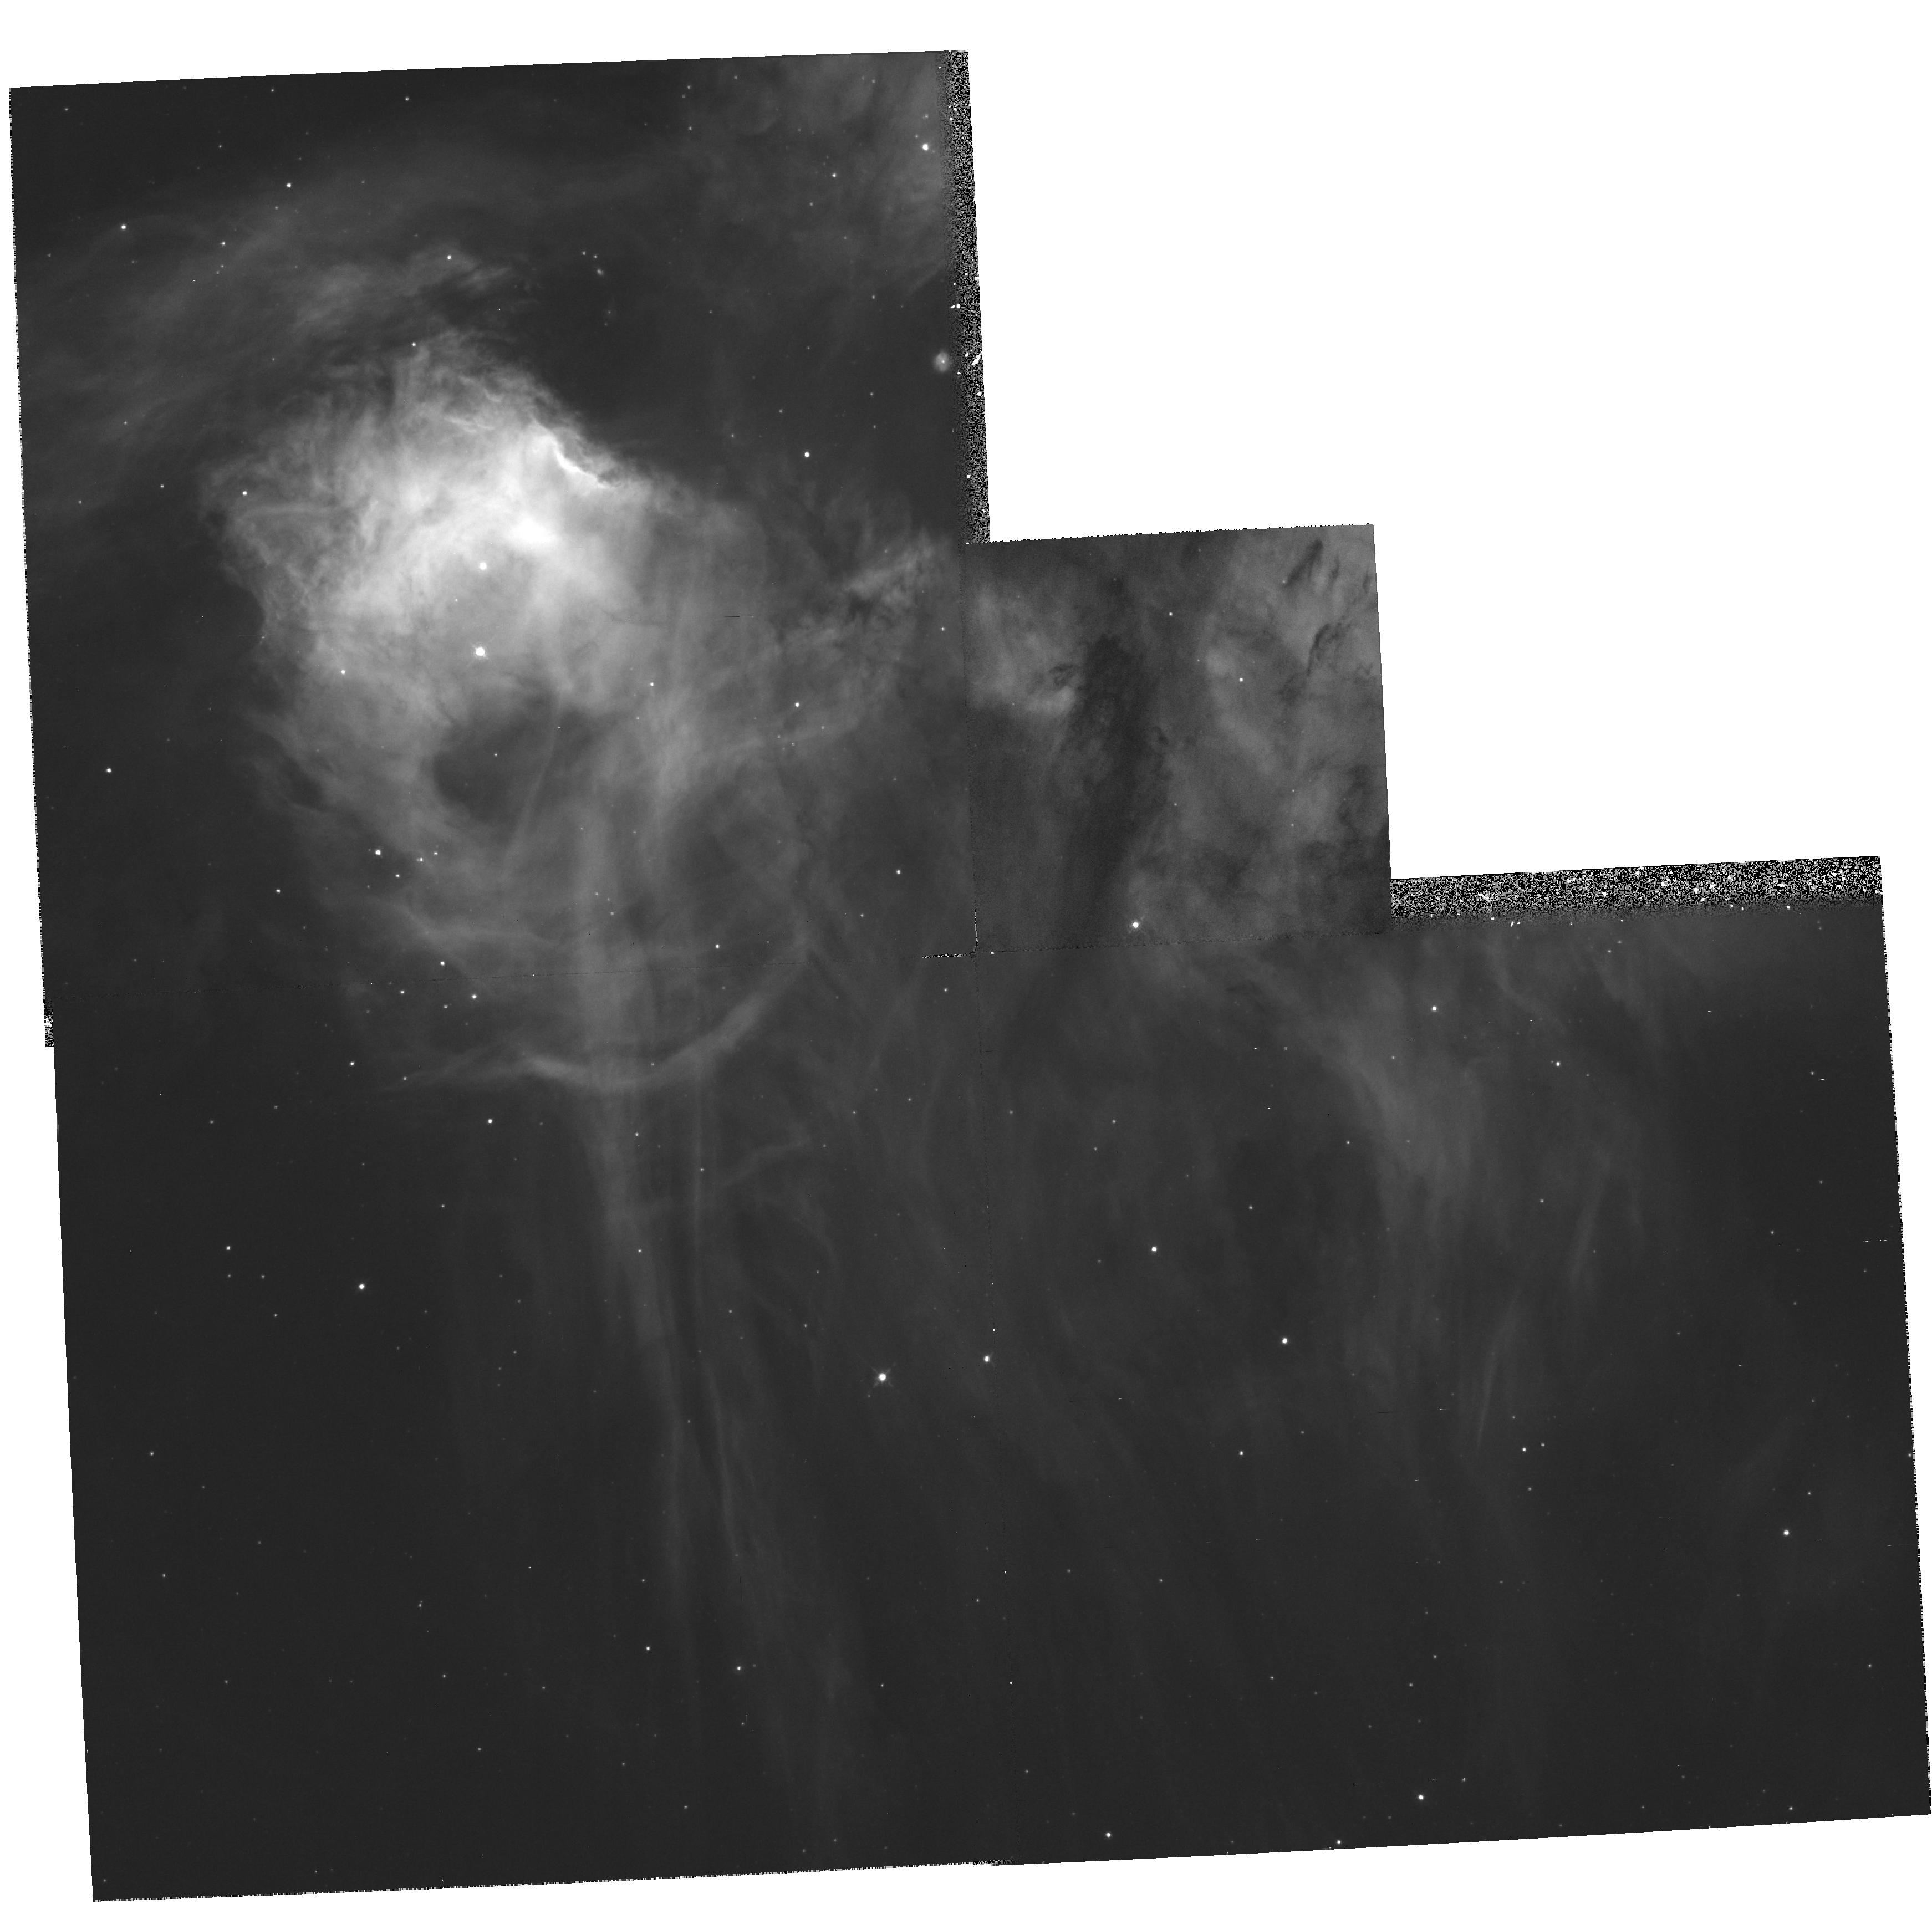
Target: LMC-N44C-NEB. Instrument: WFPC2/PC. Filter: F656N. Exposure: 35 min. Observation ID: hst_6623_b3_wfpc2_pc_f656n_u3iqb3

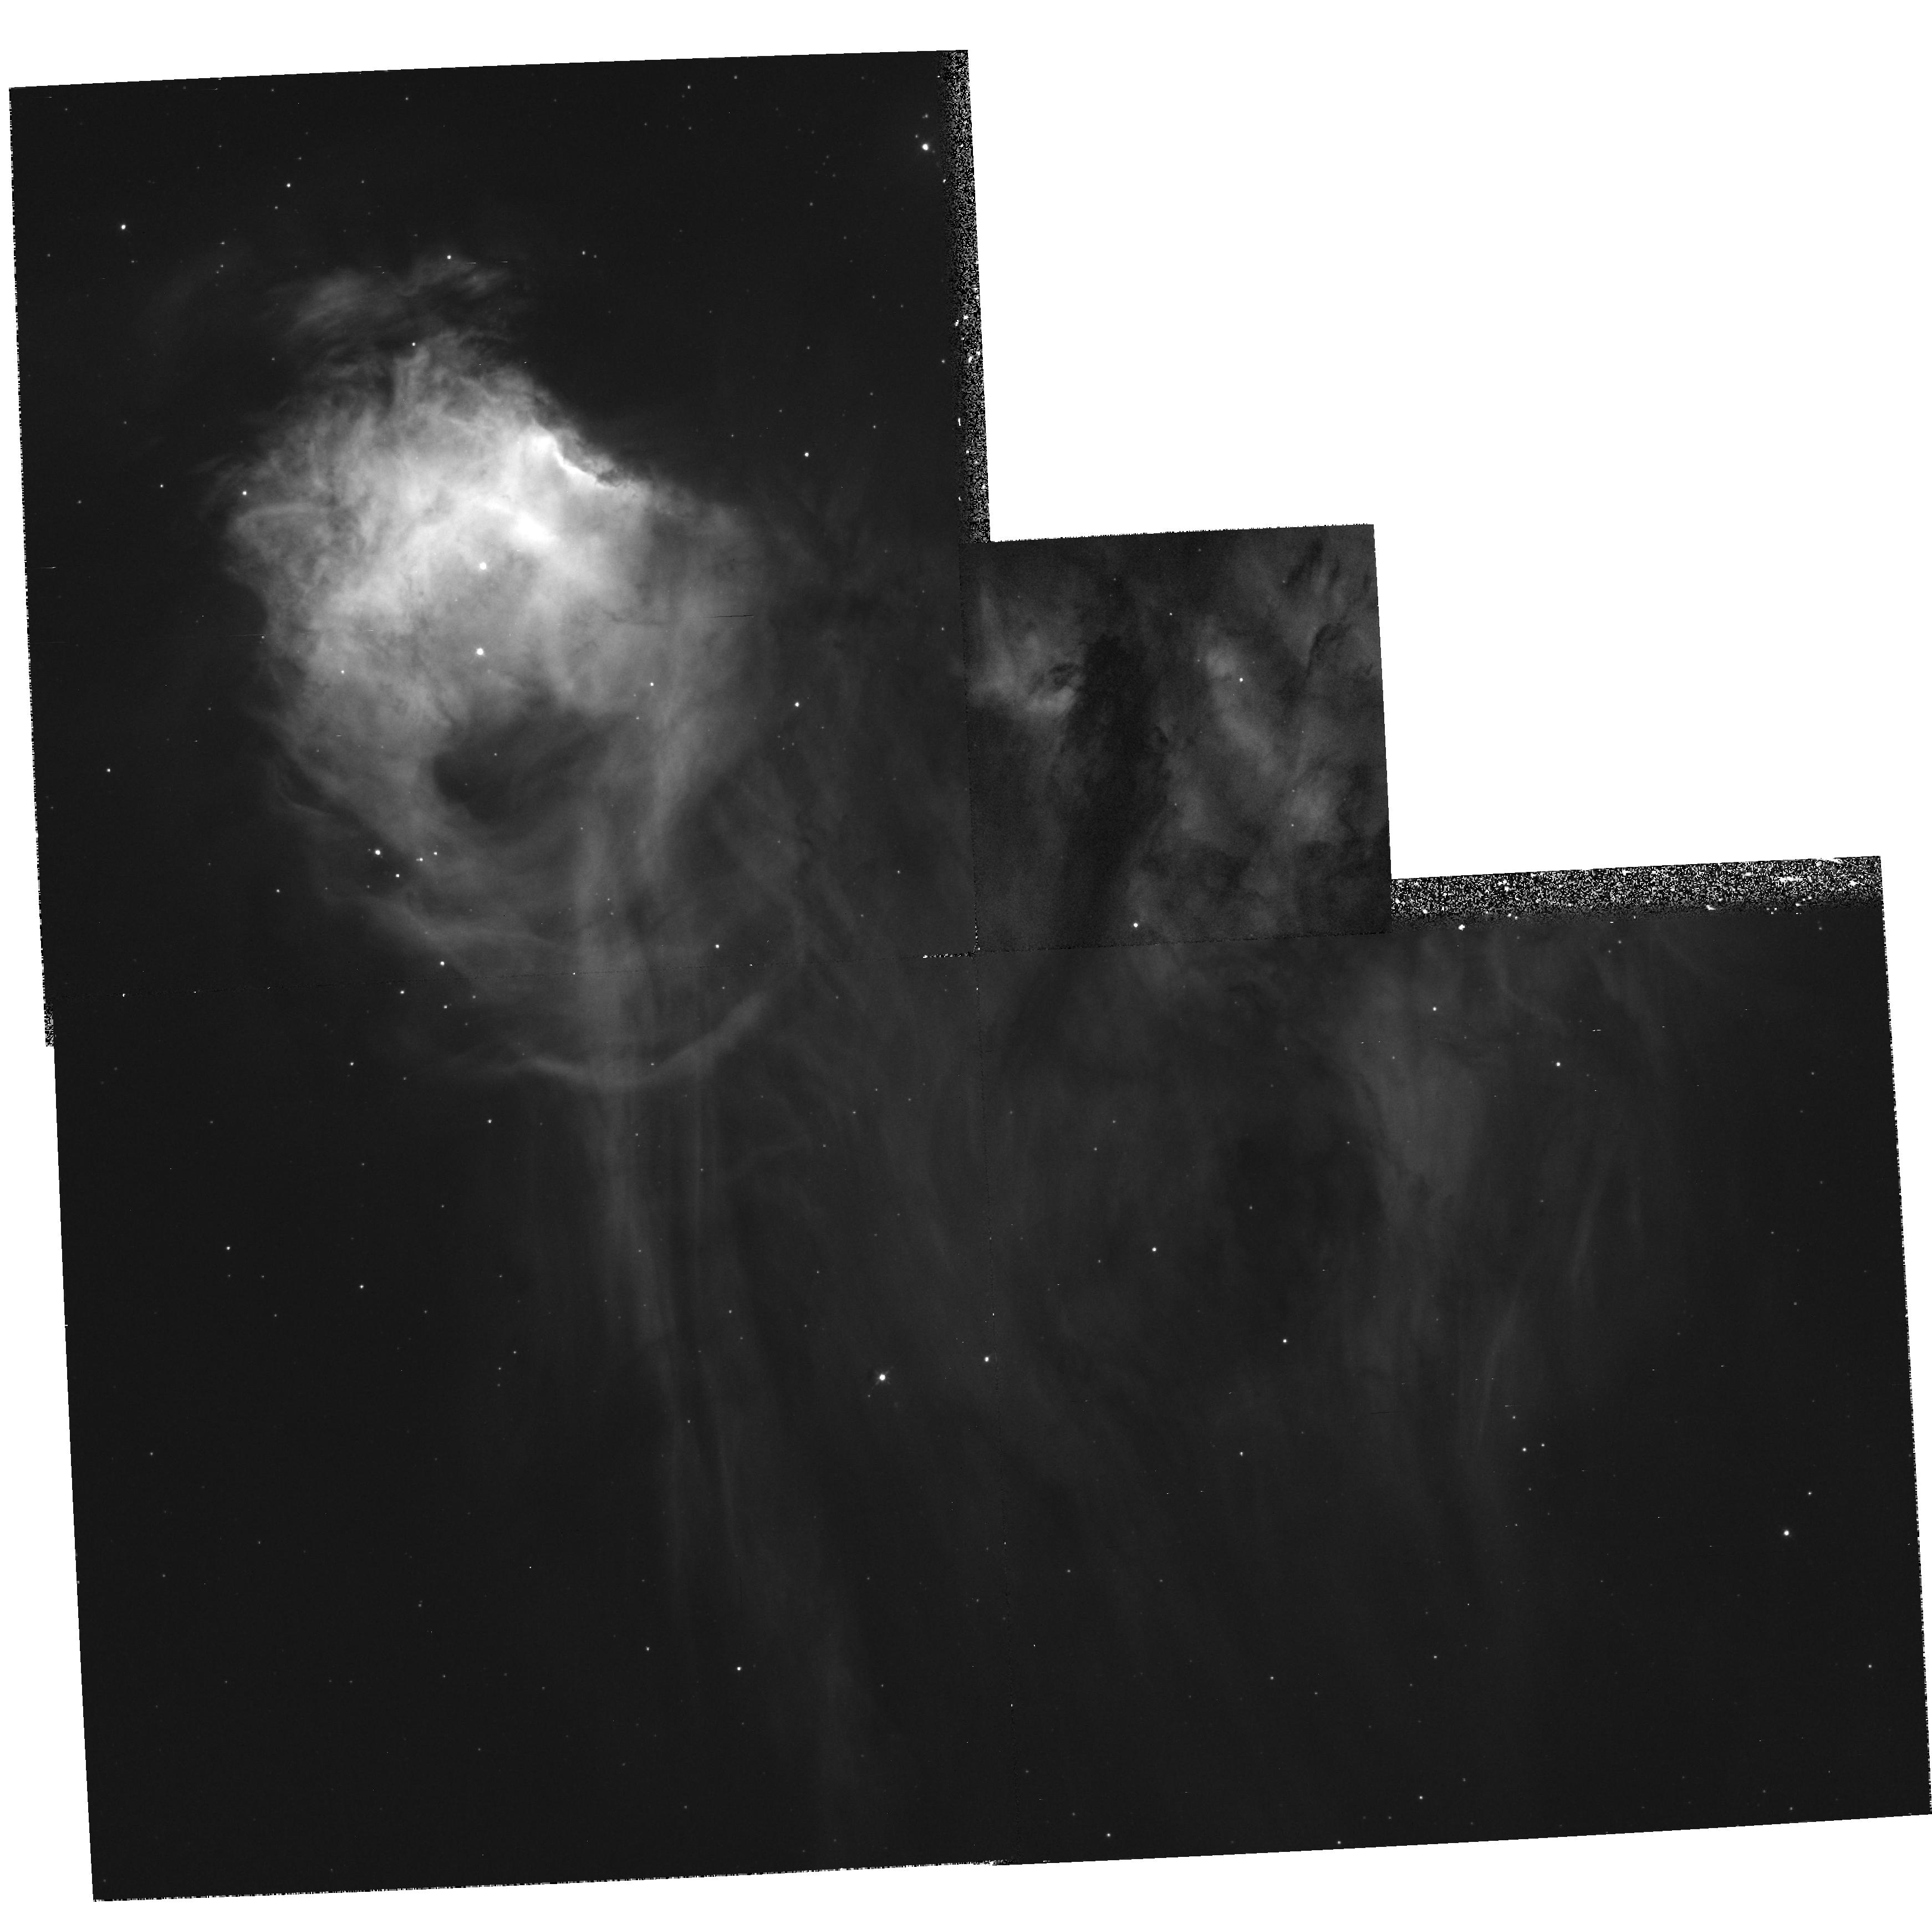
Target: LMC-N44C-NEB. Instrument: WFPC2/PC. Filter: F502N. Exposure: 35 min. Observation ID: hst_6623_b3_wfpc2_pc_f502n_u3iqb3

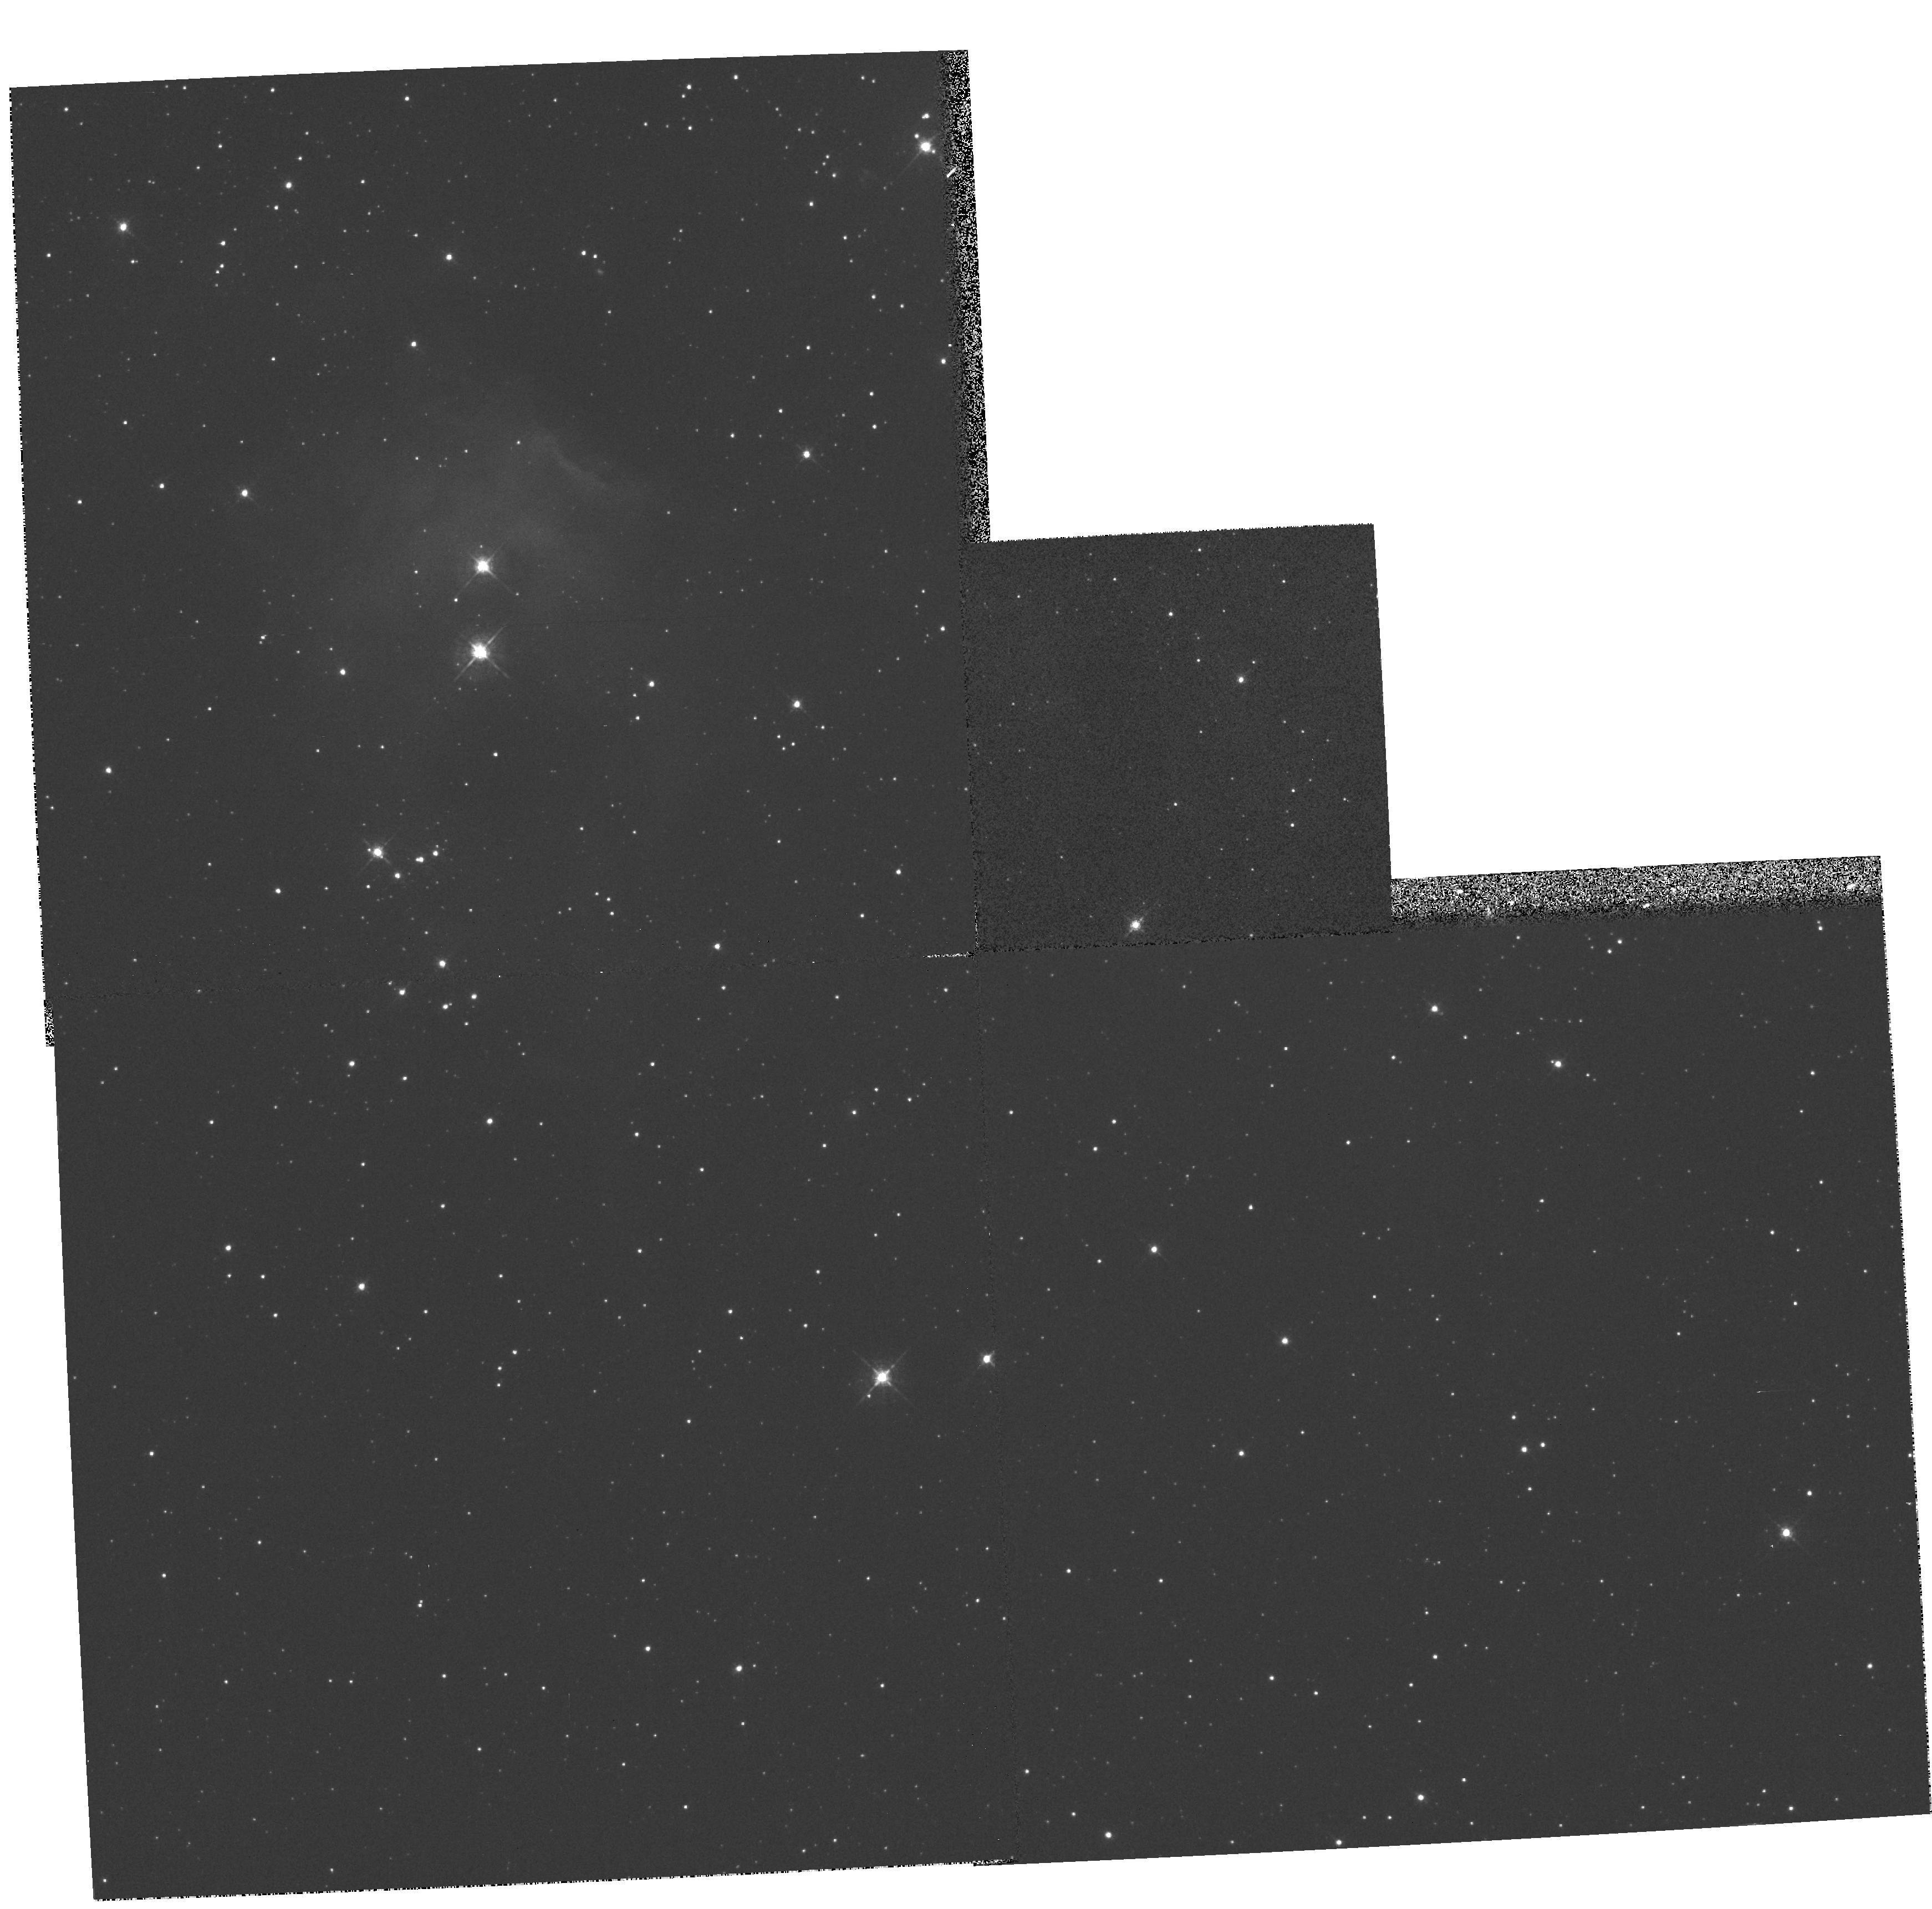
Target: LMC-N44C-NEB. Instrument: WFPC2/PC. Filter: F547M. Exposure: 3 min. Observation ID: hst_6623_b3_wfpc2_pc_f547m_u3iqb3

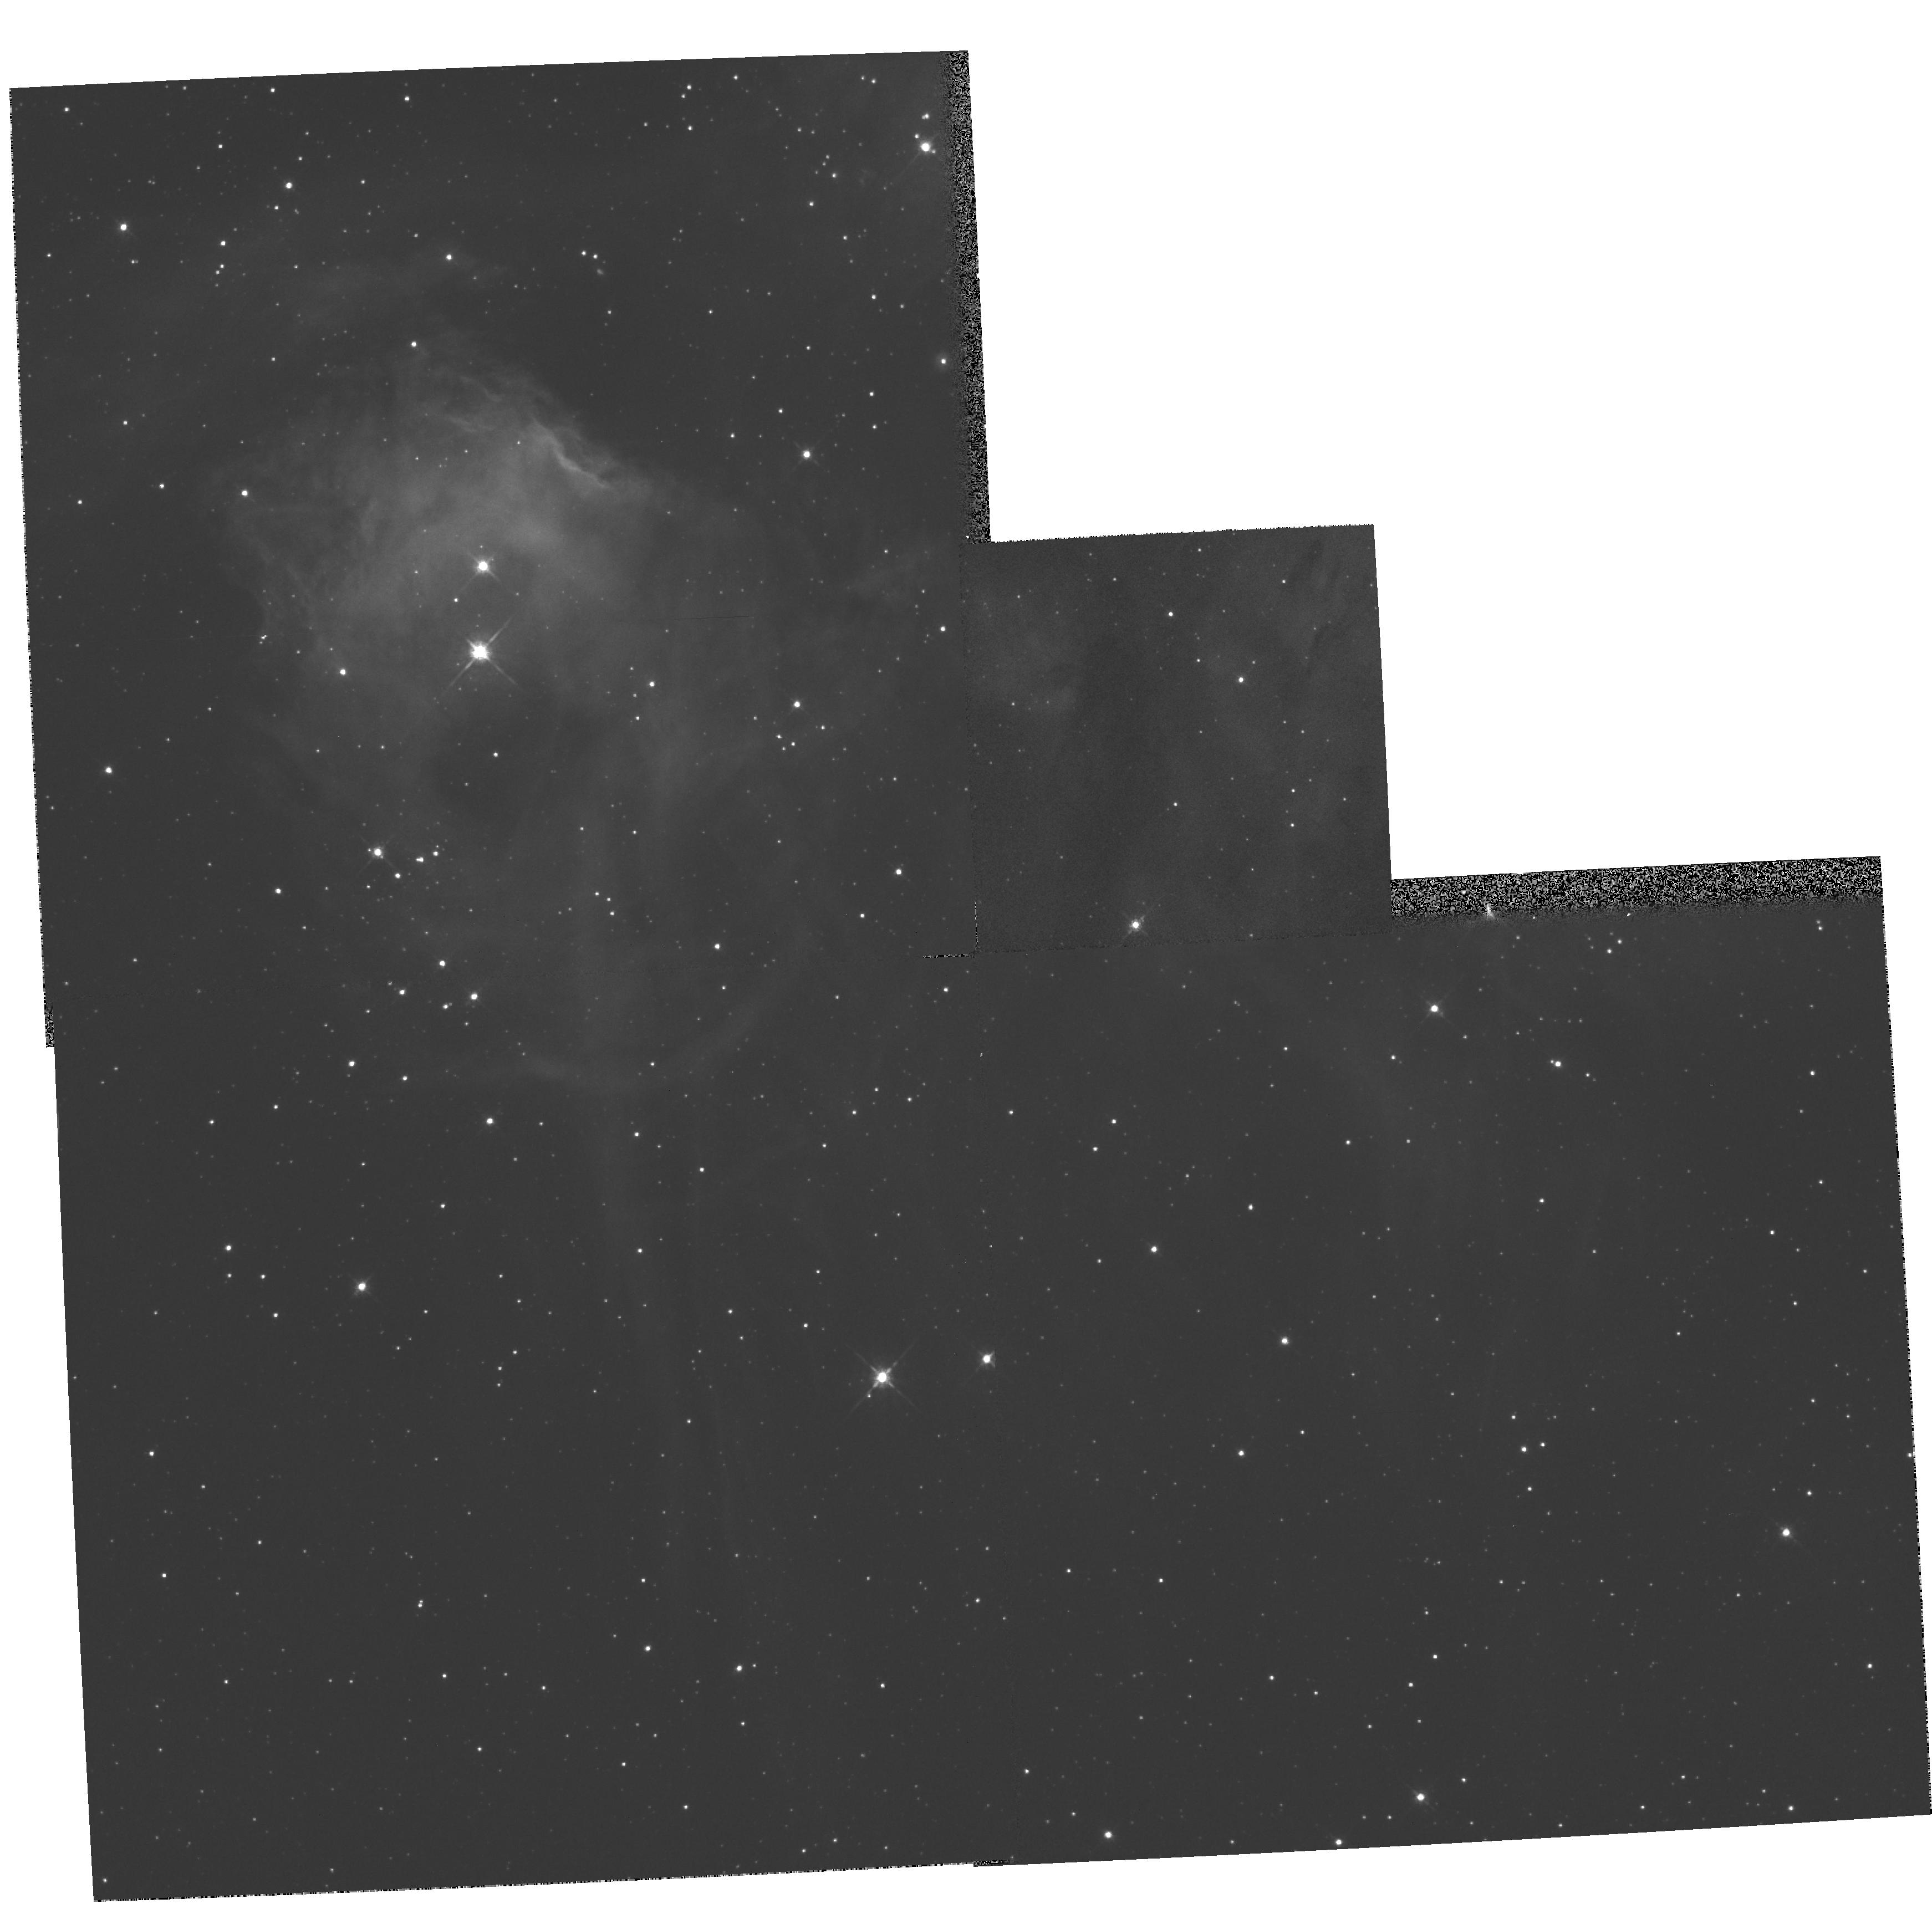
Target: LMC-N44C-NEB. Instrument: WFPC2/PC. Filter: F675W. Exposure: 3 min. Observation ID: hst_6623_b3_wfpc2_pc_f675w_u3iqb3

HST Imaging and Spectroscopy of the Peculiar LMC H II Region N44C (PI: Garnett, Donald R)

The H II region N44C in the LMC is peculiar in that it exhibits unusually strong nebular recombination emission from He II, indicating a hard radiation field. However, the ionizing star appears to be a normal O star. Stellar atmosphere models from the Munich group suggest that a hot O supergiant could provide the ionizing power, but the observed spectral type is quite uncertain because of contamination of the optical spectrum by strong nebular emission. Other possible mechanisms include fast shocks or an X-ray binary (possibly fossil) ionizing the nebula. We propose to study this peculiar nebula via (1) GHRS+G160L spectroscopy to determine the spectral type of the ionizing star and its physical properties; (2) FOS spectroscopy of the brightest emission knot, to measure high-ionization UV emission lines of nitrogen, carbon, and oxygen. The UV lines will provide diagnostics on the hardness of the ionizing spectrum and whether C and N are enriched in the nebula (which would indicate the influence of an evolved star). (3) WFPC2 imaging in HAlpha, O III, and continuum to study the interaction of the ionizing star with the nebula gas, and to look for filamentary structure indicative of shocks and any additional stellar components not resolved from the ground. Detailed study of this nebula and the associated O star provide a unique test of state-of-the-art atmosphere models for hot stars.